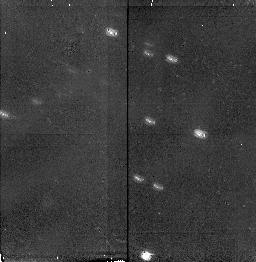
Target: IRAS07145-2914
Instrument: NICMOS/NIC2
Filter: F160W
Exposure: 11 min
Observation ID: n3zb54010

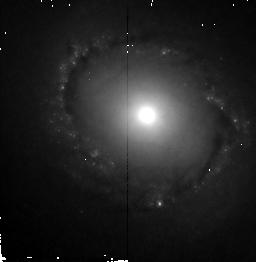
Target: NGC4314
Instrument: NICMOS/NIC2
Filter: F160W
Exposure: 11 min
Observation ID: n3zb1g010

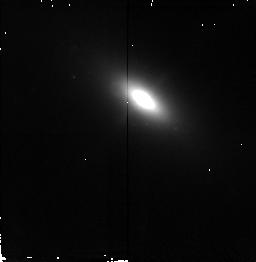
Target: MARK78
Instrument: NICMOS/NIC2
Filter: F160W
Exposure: 11 min
Observation ID: n3zb2e010

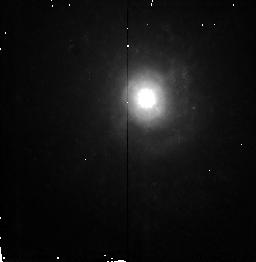
Target: NGC3032
Instrument: NICMOS/NIC2
Filter: F160W
Exposure: 11 min
Observation ID: n3zb82010

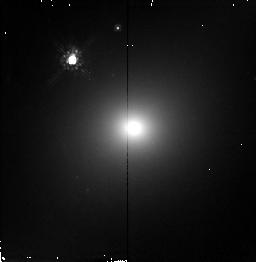
Target: NGC2223
Instrument: NICMOS/NIC2
Filter: F160W
Exposure: 11 min
Observation ID: n3zb74010

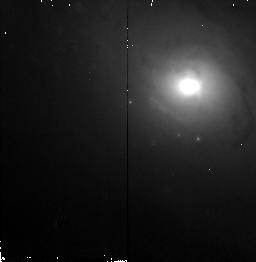
Target: NGC1961
Instrument: NICMOS/NIC2
Filter: F160W
Exposure: 11 min
Observation ID: n3zb1q010

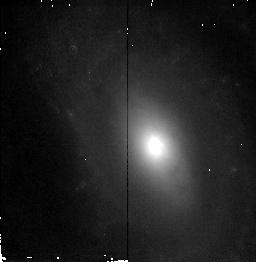
Target: NGC214
Instrument: NICMOS/NIC2
Filter: F160W
Exposure: 11 min
Observation ID: n3zb63010

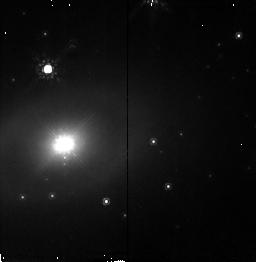
Target: ESO138-G1
Instrument: NICMOS/NIC2
Filter: F160W
Exposure: 11 min
Observation ID: n3zb2d010

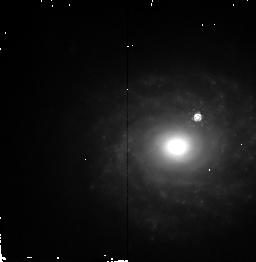
Target: NGC5953
Instrument: NICMOS/NIC2
Filter: F160W
Exposure: 11 min
Observation ID: n3zb20010

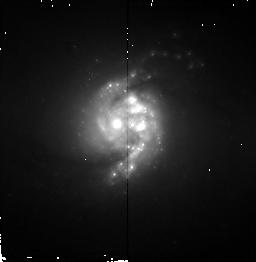
Target: NGC5135
Instrument: NICMOS/NIC2
Filter: F160W
Exposure: 11 min
Observation ID: n3zb15010

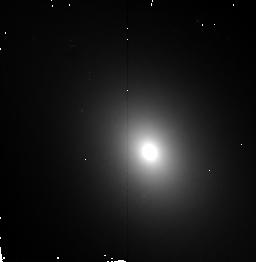
Target: NGC4143
Instrument: NICMOS/NIC2
Filter: F160W
Exposure: 11 min
Observation ID: n3zb95010

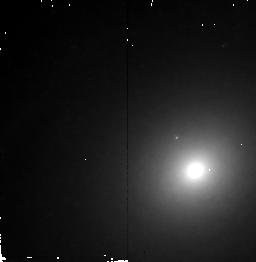
Target: NGC2985
Instrument: NICMOS/NIC2
Filter: F160W
Exposure: 11 min
Observation ID: n3zb81010

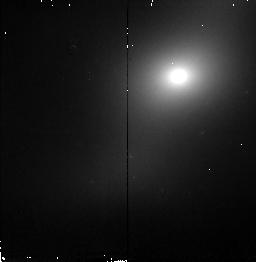
Target: NGC3300
Instrument: NICMOS/NIC2
Filter: F160W
Exposure: 11 min
Observation ID: n3zb87010

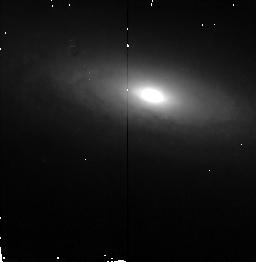
Target: NGC1320
Instrument: NICMOS/NIC2
Filter: F160W
Exposure: 11 min
Observation ID: n3zb1w010

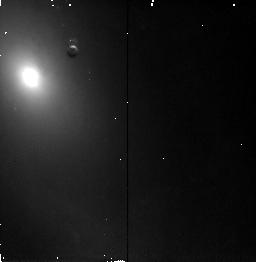
Target: NGC7392
Instrument: NICMOS/NIC2
Filter: F160W
Exposure: 11 min
Observation ID: n3zb0w010

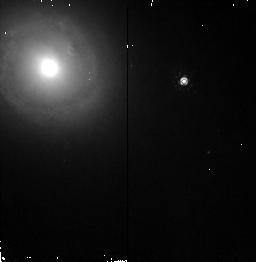
Target: NGC1300
Instrument: NICMOS/NIC2
Filter: F160W
Exposure: 11 min
Observation ID: n3zb1f010

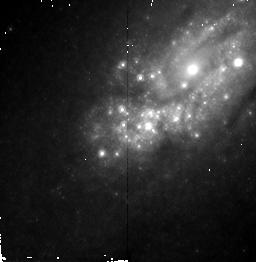
Target: NGC2903
Instrument: NICMOS/NIC2
Filter: F160W
Exposure: 11 min
Observation ID: n3zb1h010

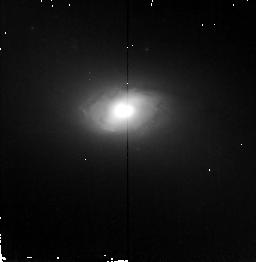
Target: NGC1241
Instrument: NICMOS/NIC2
Filter: F160W
Exposure: 11 min
Observation ID: n3zb29010

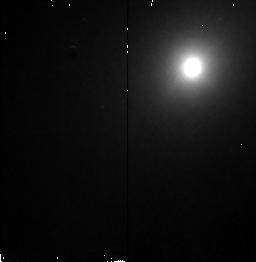
Target: NGC7743
Instrument: NICMOS/NIC2
Filter: F160W
Exposure: 11 min
Observation ID: n3zb49010

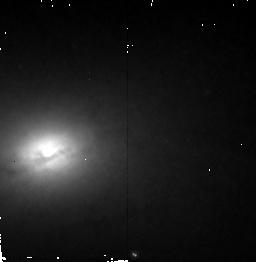
Target: NGC3627
Instrument: NICMOS/NIC2
Filter: F160W
Exposure: 11 min
Observation ID: n3zb1k010

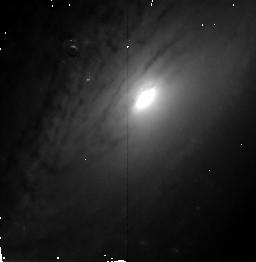
Target: NGC5033
Instrument: NICMOS/NIC2
Filter: F160W
Exposure: 11 min
Observation ID: n3zb43010

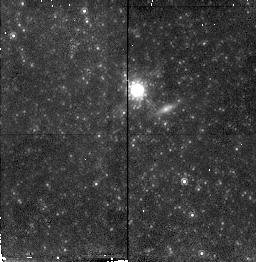
Target: NGC4395
Instrument: NICMOS/NIC2
Filter: F160W
Exposure: 11 min
Observation ID: n3zb35010

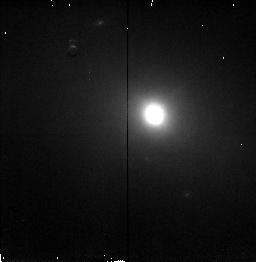
Target: NGC5347
Instrument: NICMOS/NIC2
Filter: F160W
Exposure: 11 min
Observation ID: n3zb17010

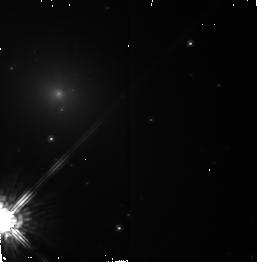
Target: ESO137-G34
Instrument: NICMOS/NIC2
Filter: F160W
Exposure: 11 min
Observation ID: n3zb2c010

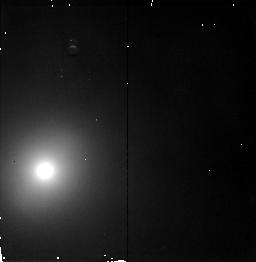
Target: NGC357
Instrument: NICMOS/NIC2
Filter: F160W
Exposure: 11 min
Observation ID: n3zb64010

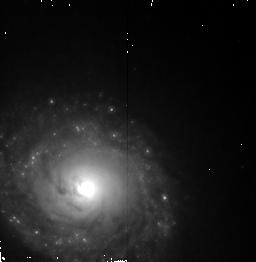
Target: NGC1672
Instrument: NICMOS/NIC2
Filter: F160W
Exposure: 11 min
Observation ID: n3zb1e010

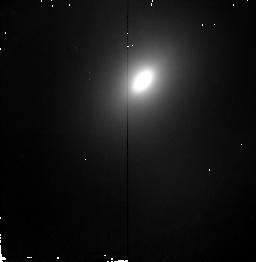
Target: NGC3145
Instrument: NICMOS/NIC2
Filter: F160W
Exposure: 11 min
Observation ID: n3zb83010

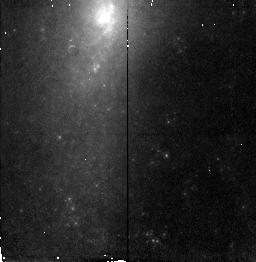
Target: NGC578
Instrument: NICMOS/NIC2
Filter: F160W
Exposure: 11 min
Observation ID: n3zb65010

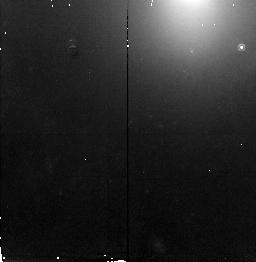
Target: NGC151
Instrument: NICMOS/NIC2
Filter: F160W
Exposure: 11 min
Observation ID: n3zb61010

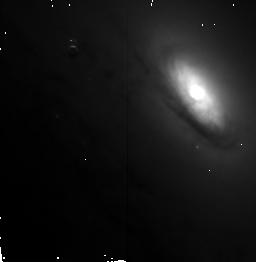
Target: NGC5005
Instrument: NICMOS/NIC2
Filter: F160W
Exposure: 11 min
Observation ID: n3zb42010

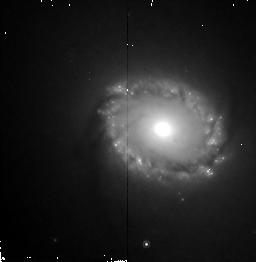
Target: NGC6951
Instrument: NICMOS/NIC2
Filter: F160W
Exposure: 11 min
Observation ID: n3zb0p010

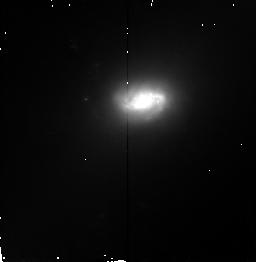
Target: MARK1066
Instrument: NICMOS/NIC2
Filter: F160W
Exposure: 11 min
Observation ID: n3zb57010

The Fueling of Active Nuclei: A NICMOS Snapshot Survey of Seyfert and Normal Galaxies (PI: Mulchaey, John S.)

Galactic bars are frequently invoked as a candidate for facilitating the transfer of mass from the interstellar medium of active galaxies to their central engines. However, recent ground-based studies of Seyferts indicate the incidence of bars in these active galaxies is no higher than that in normal spiral galaxies. Furthermore, numerical simulations indicate that gas inflow generated by a large-scale stellar bar does not extend down to the scales required to feed the central engine. However, these simulations also indicate that a series of nested gaseous bars may form in some cases, driving inflow of gas to the scales where the central blackhole dominates the potential. We propose to test this \lq\lq bars-within- bags\rq\rq \ model for fueling the nucleus with a NICMOS snapshot survey of a sample of Seyfert and normal galaxies. Ground-based near-infrared images already exist for these galaxies, but only the resolution of NICMOS can reach the size scales needed (10--50 pc) to test the model. We will combine the NICMOS images with existing data to: 1) search for small- scale stellar bars and the dust associated with gaseous bars, 2) search for differences between the active and normal galaxies that might explain the differences in observed activity, 3) search for nuclear tori expected in unified AGN models, and 4) compare the properties of small-scale bars, dust lanes and nuclear tori with the large-scale morphological features we see in our ground-based images.